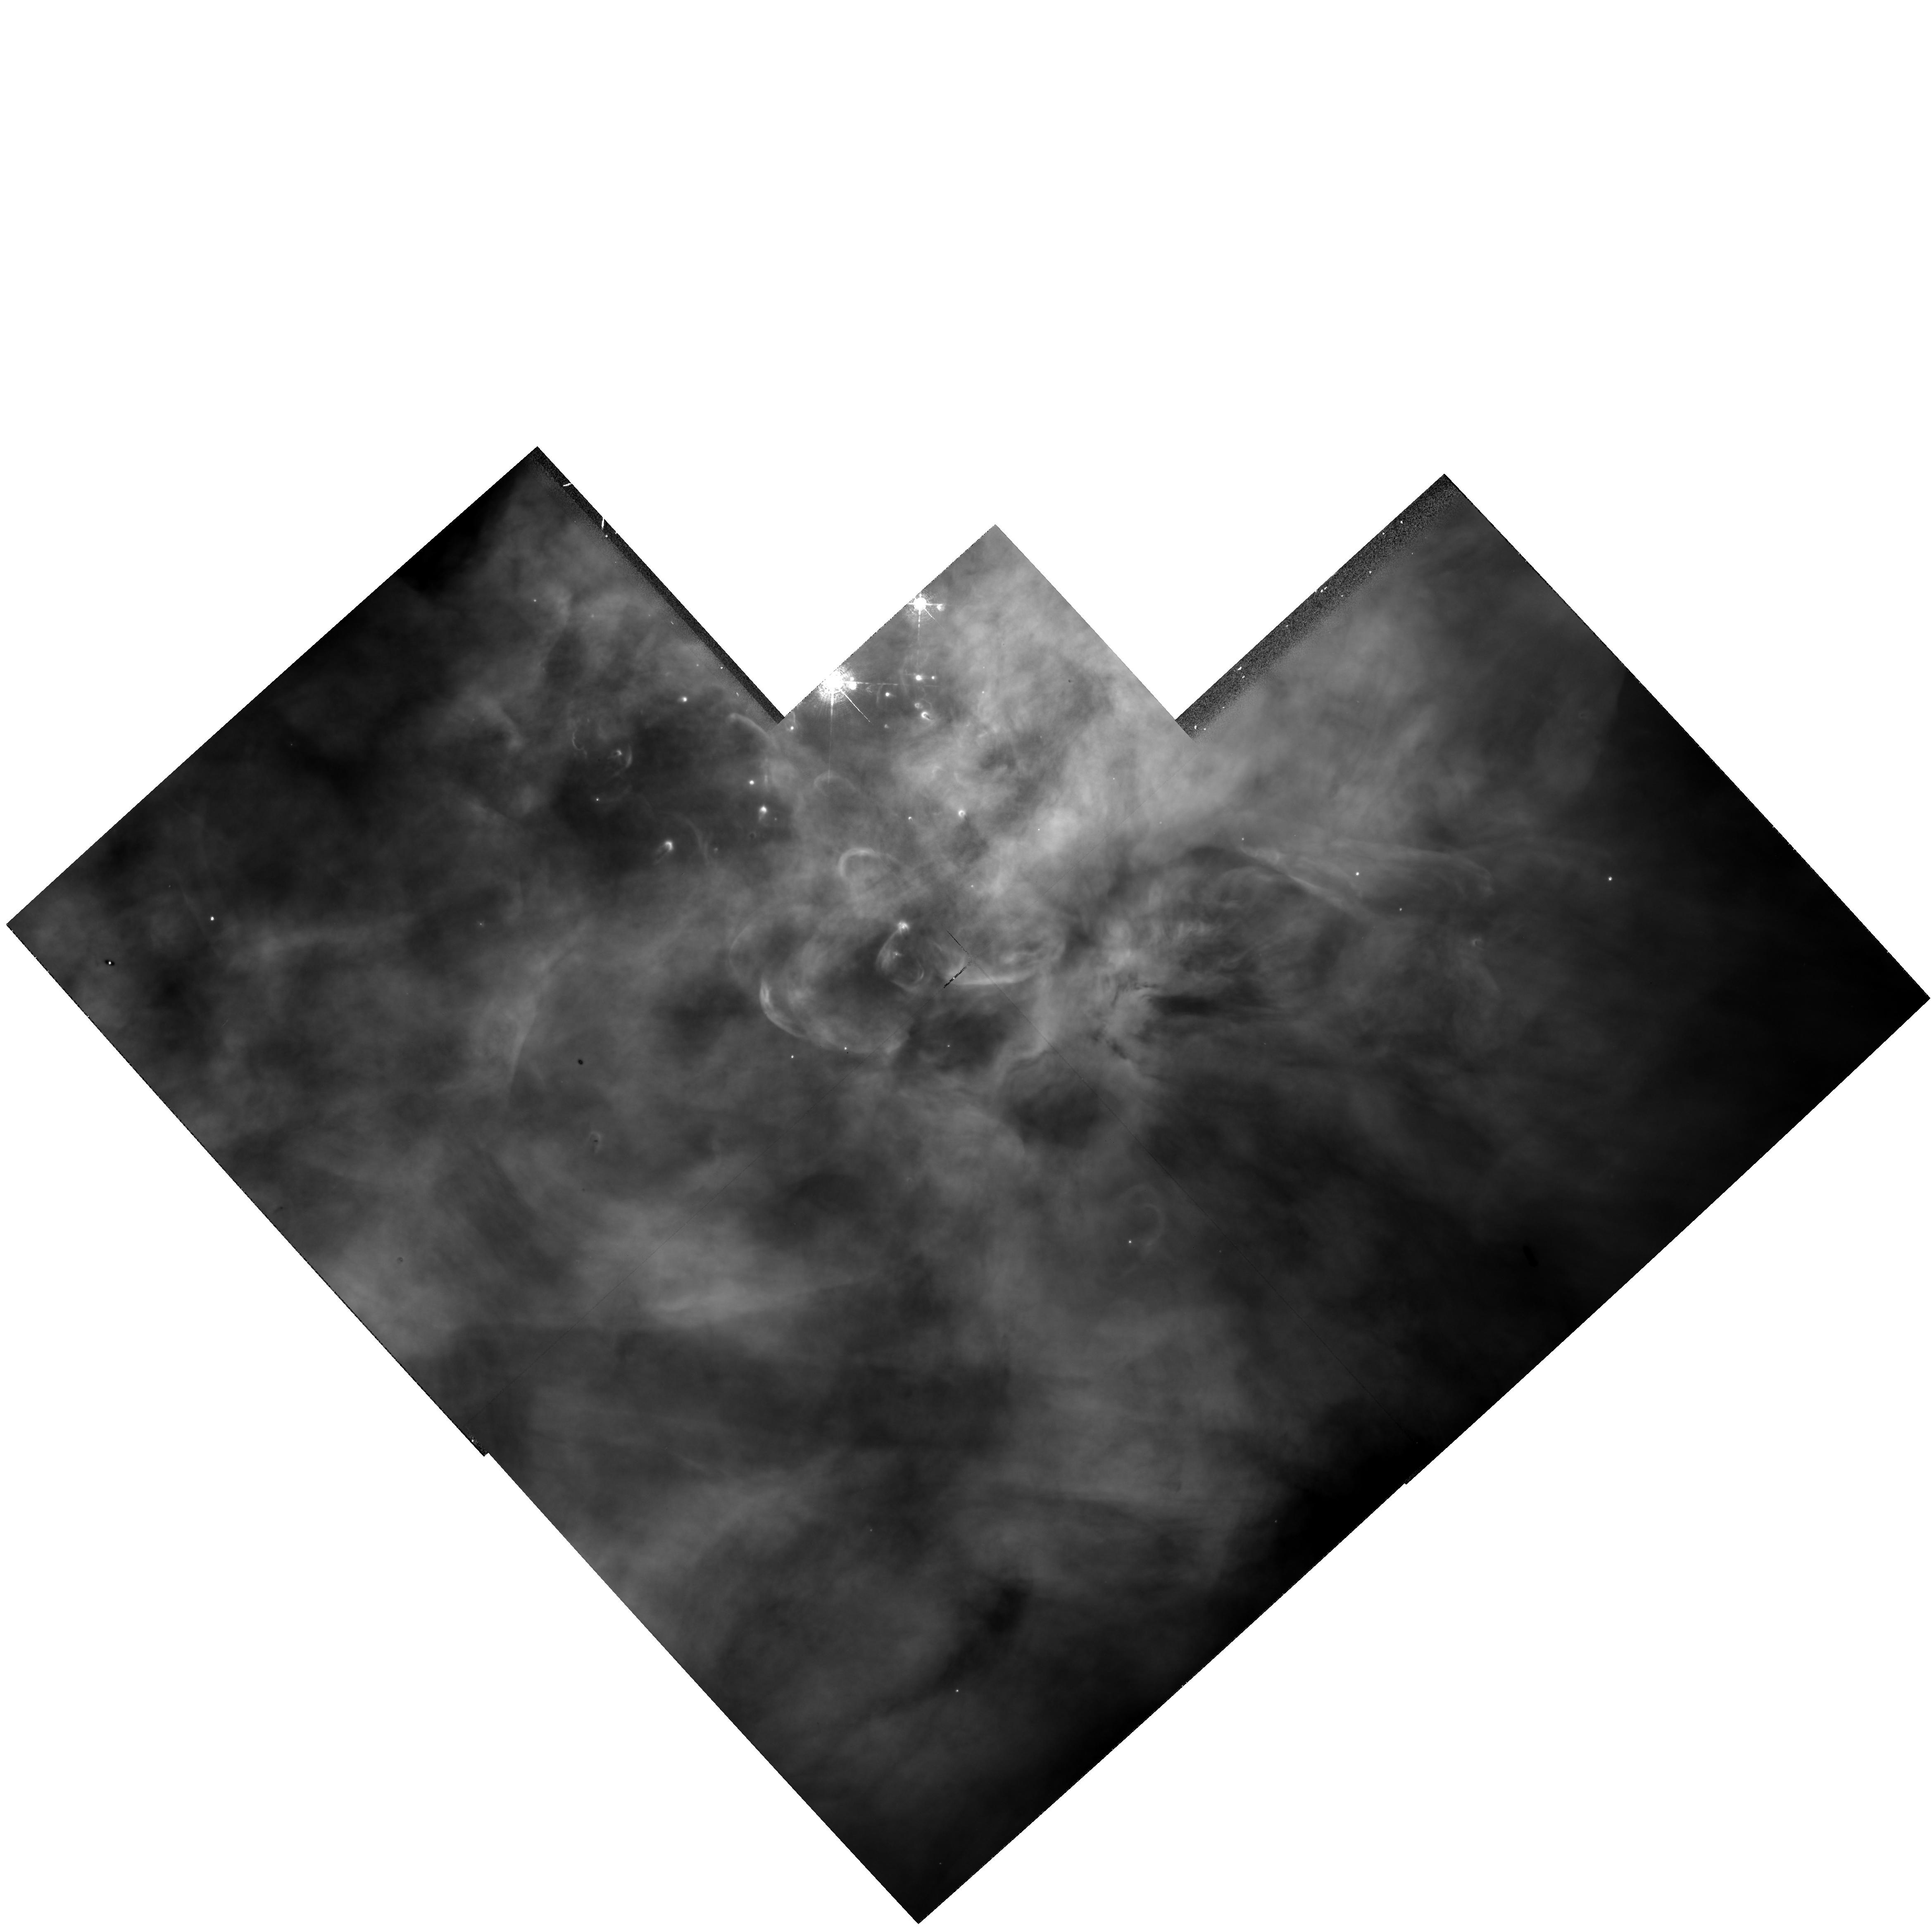
Target: NGC1976-WF1. Instrument: WFPC2/PC. Filter: F502N. Exposure: 10 min. Observation ID: hst_6056_03_wfpc2_pc_f502n_u2yo03

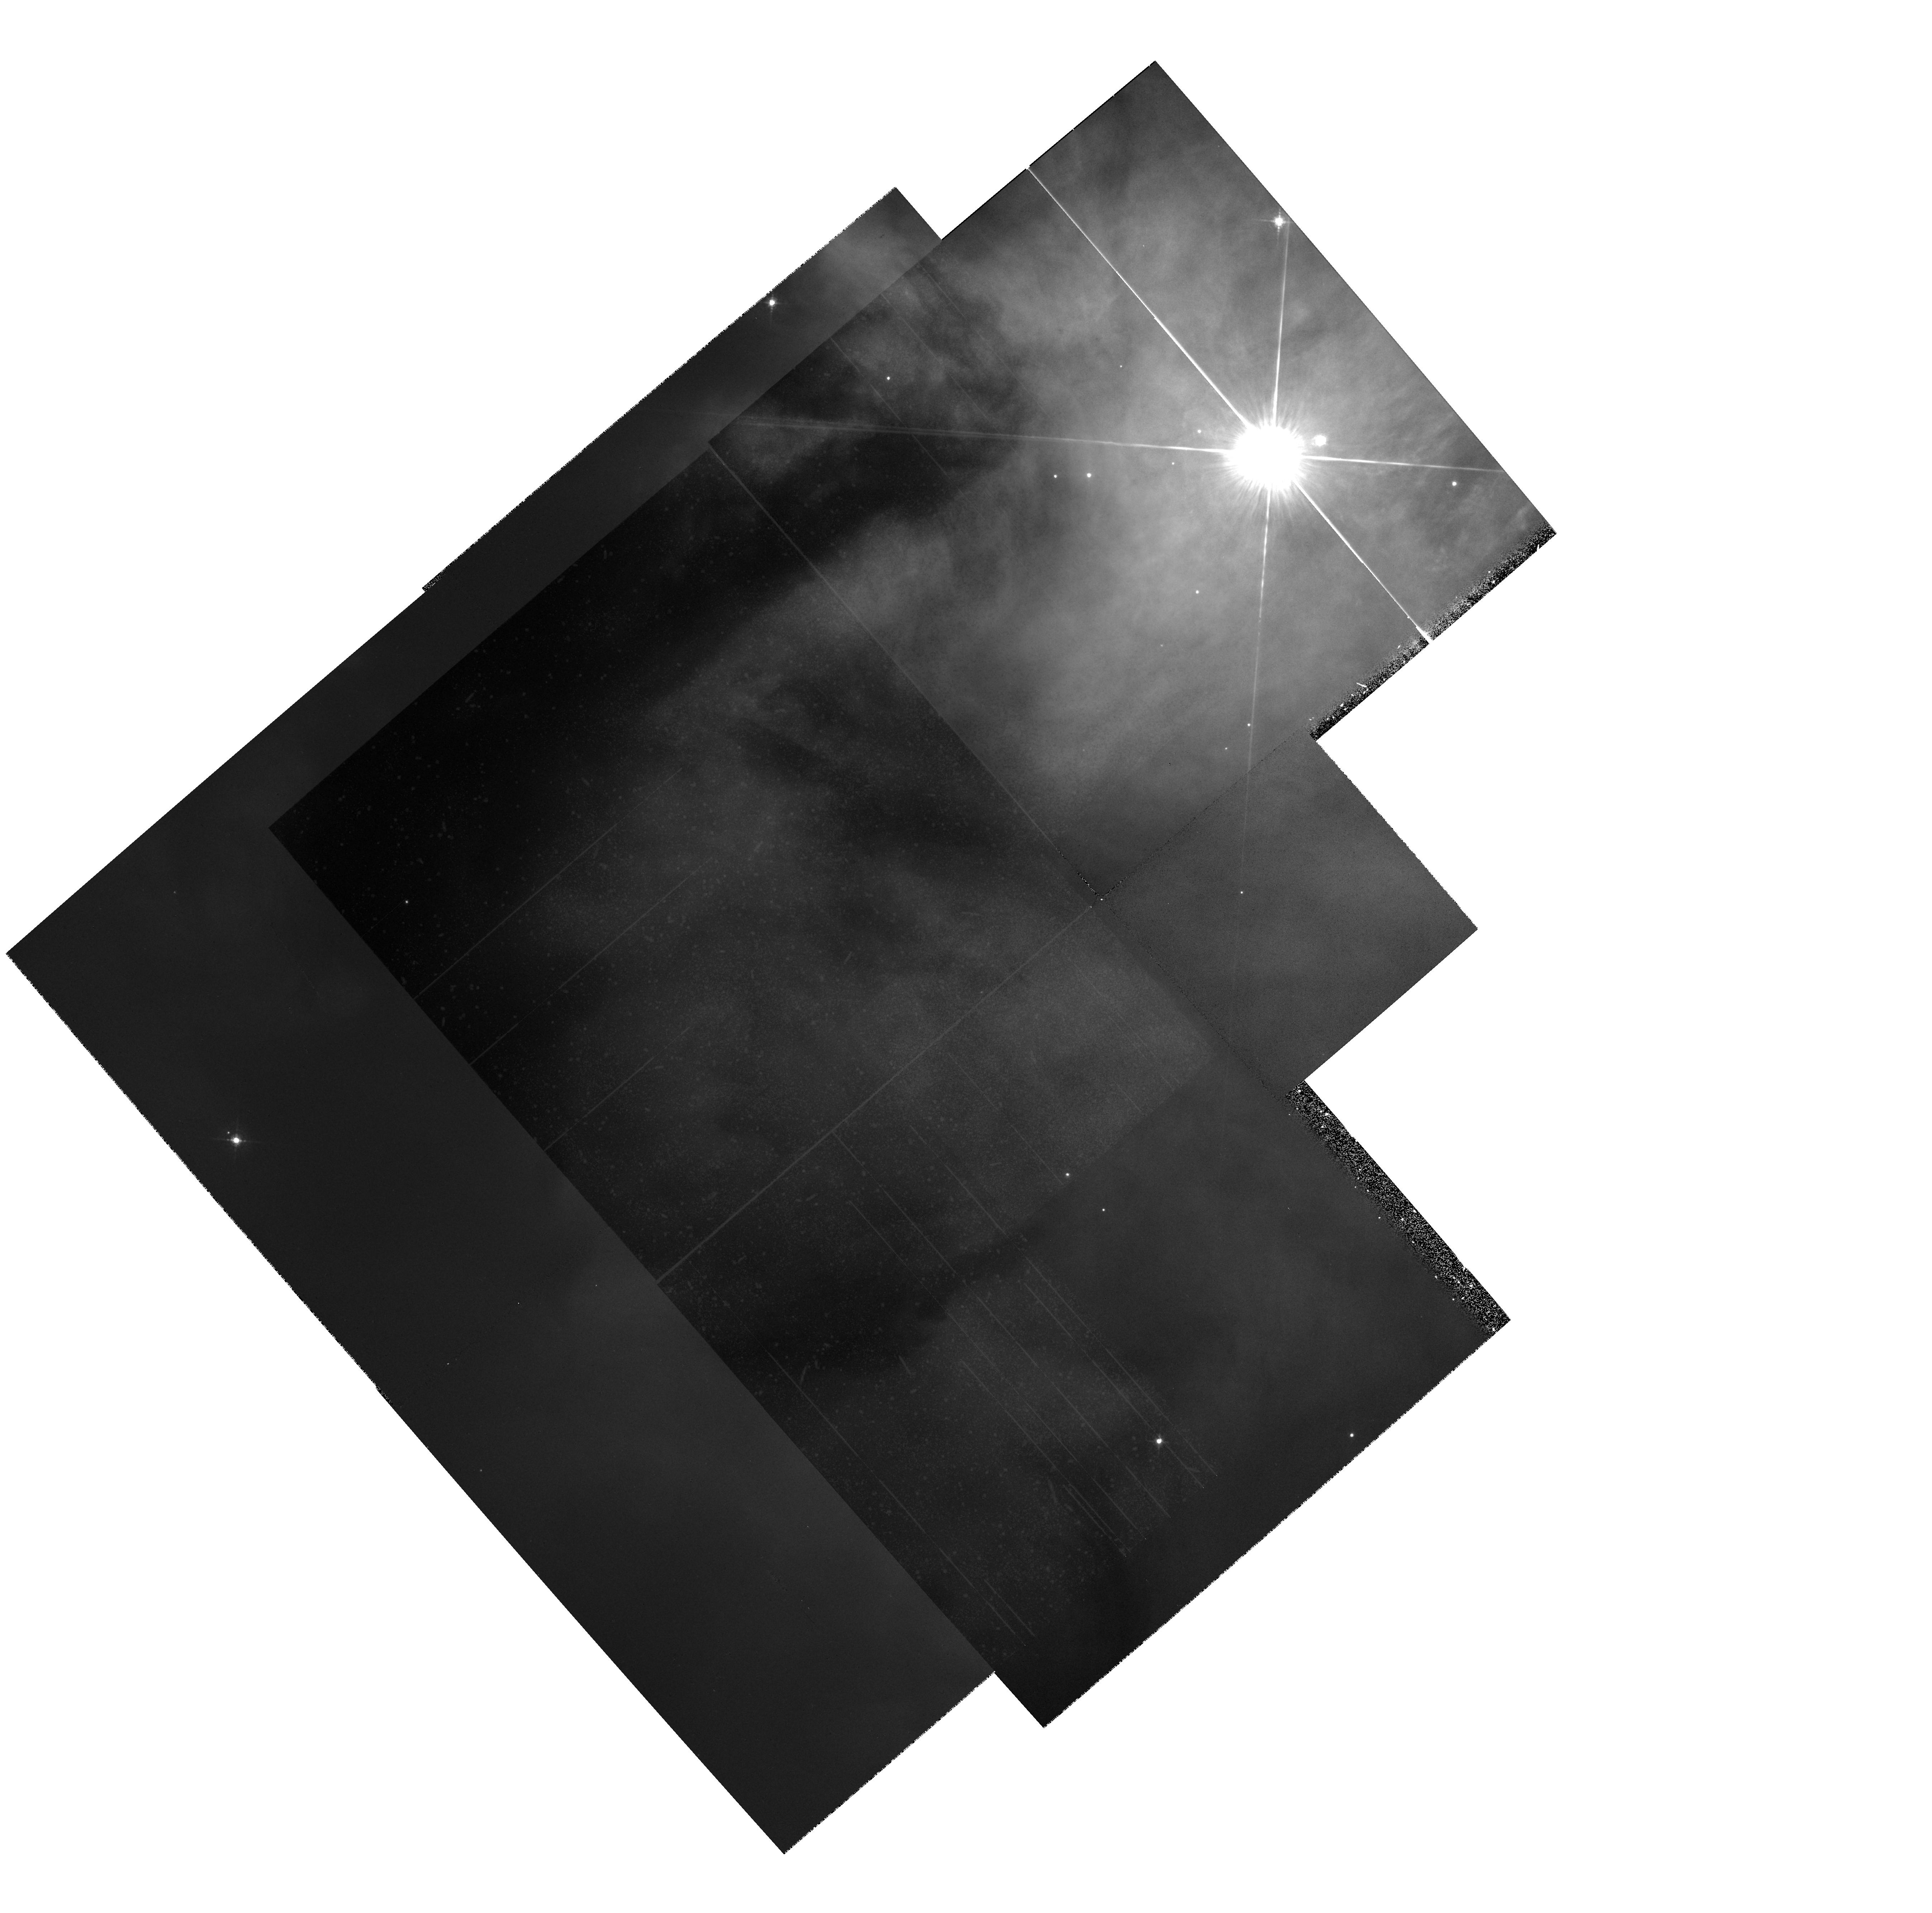
Target: MULTIPLE. Instrument: WFPC2/PC. Filter: F547M. Exposure: 10 min. Observation ID: hst_6056_02_wfpc2_pc_f547m_u2yo02

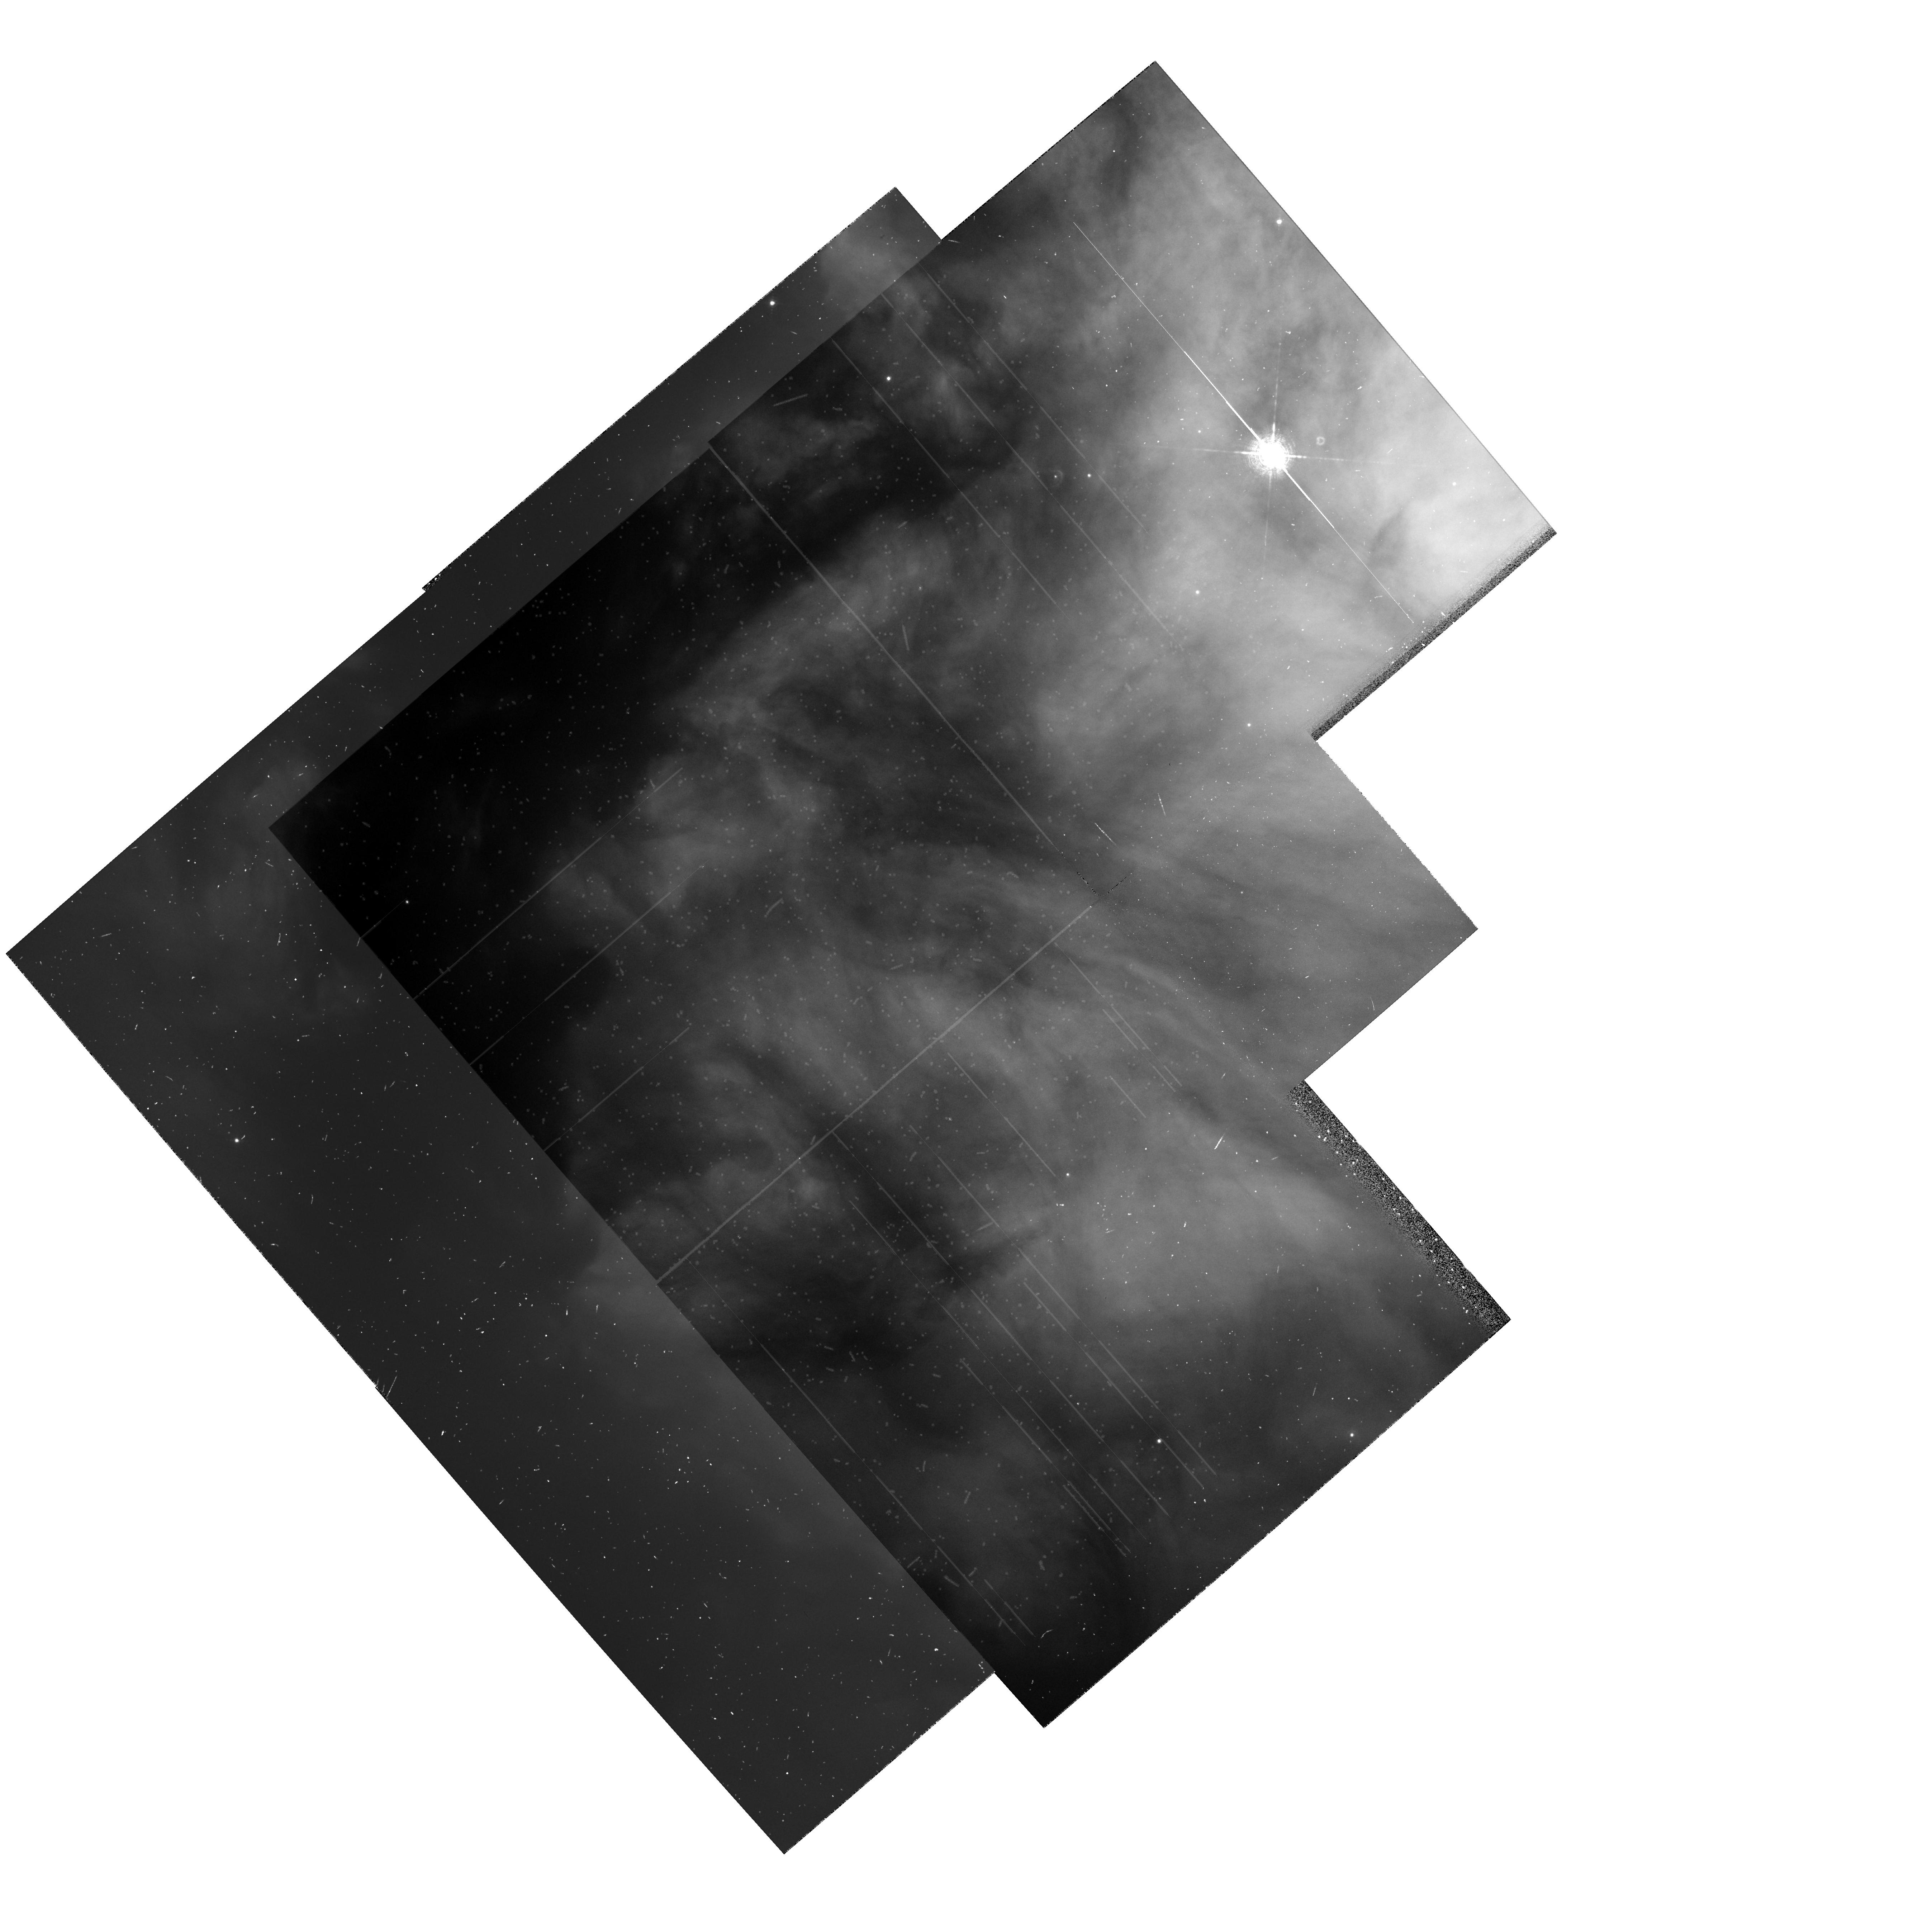
Target: MULTIPLE. Instrument: WFPC2/PC. Filter: F656N. Exposure: 23 min. Observation ID: hst_6056_02_wfpc2_pc_f656n_u2yo02

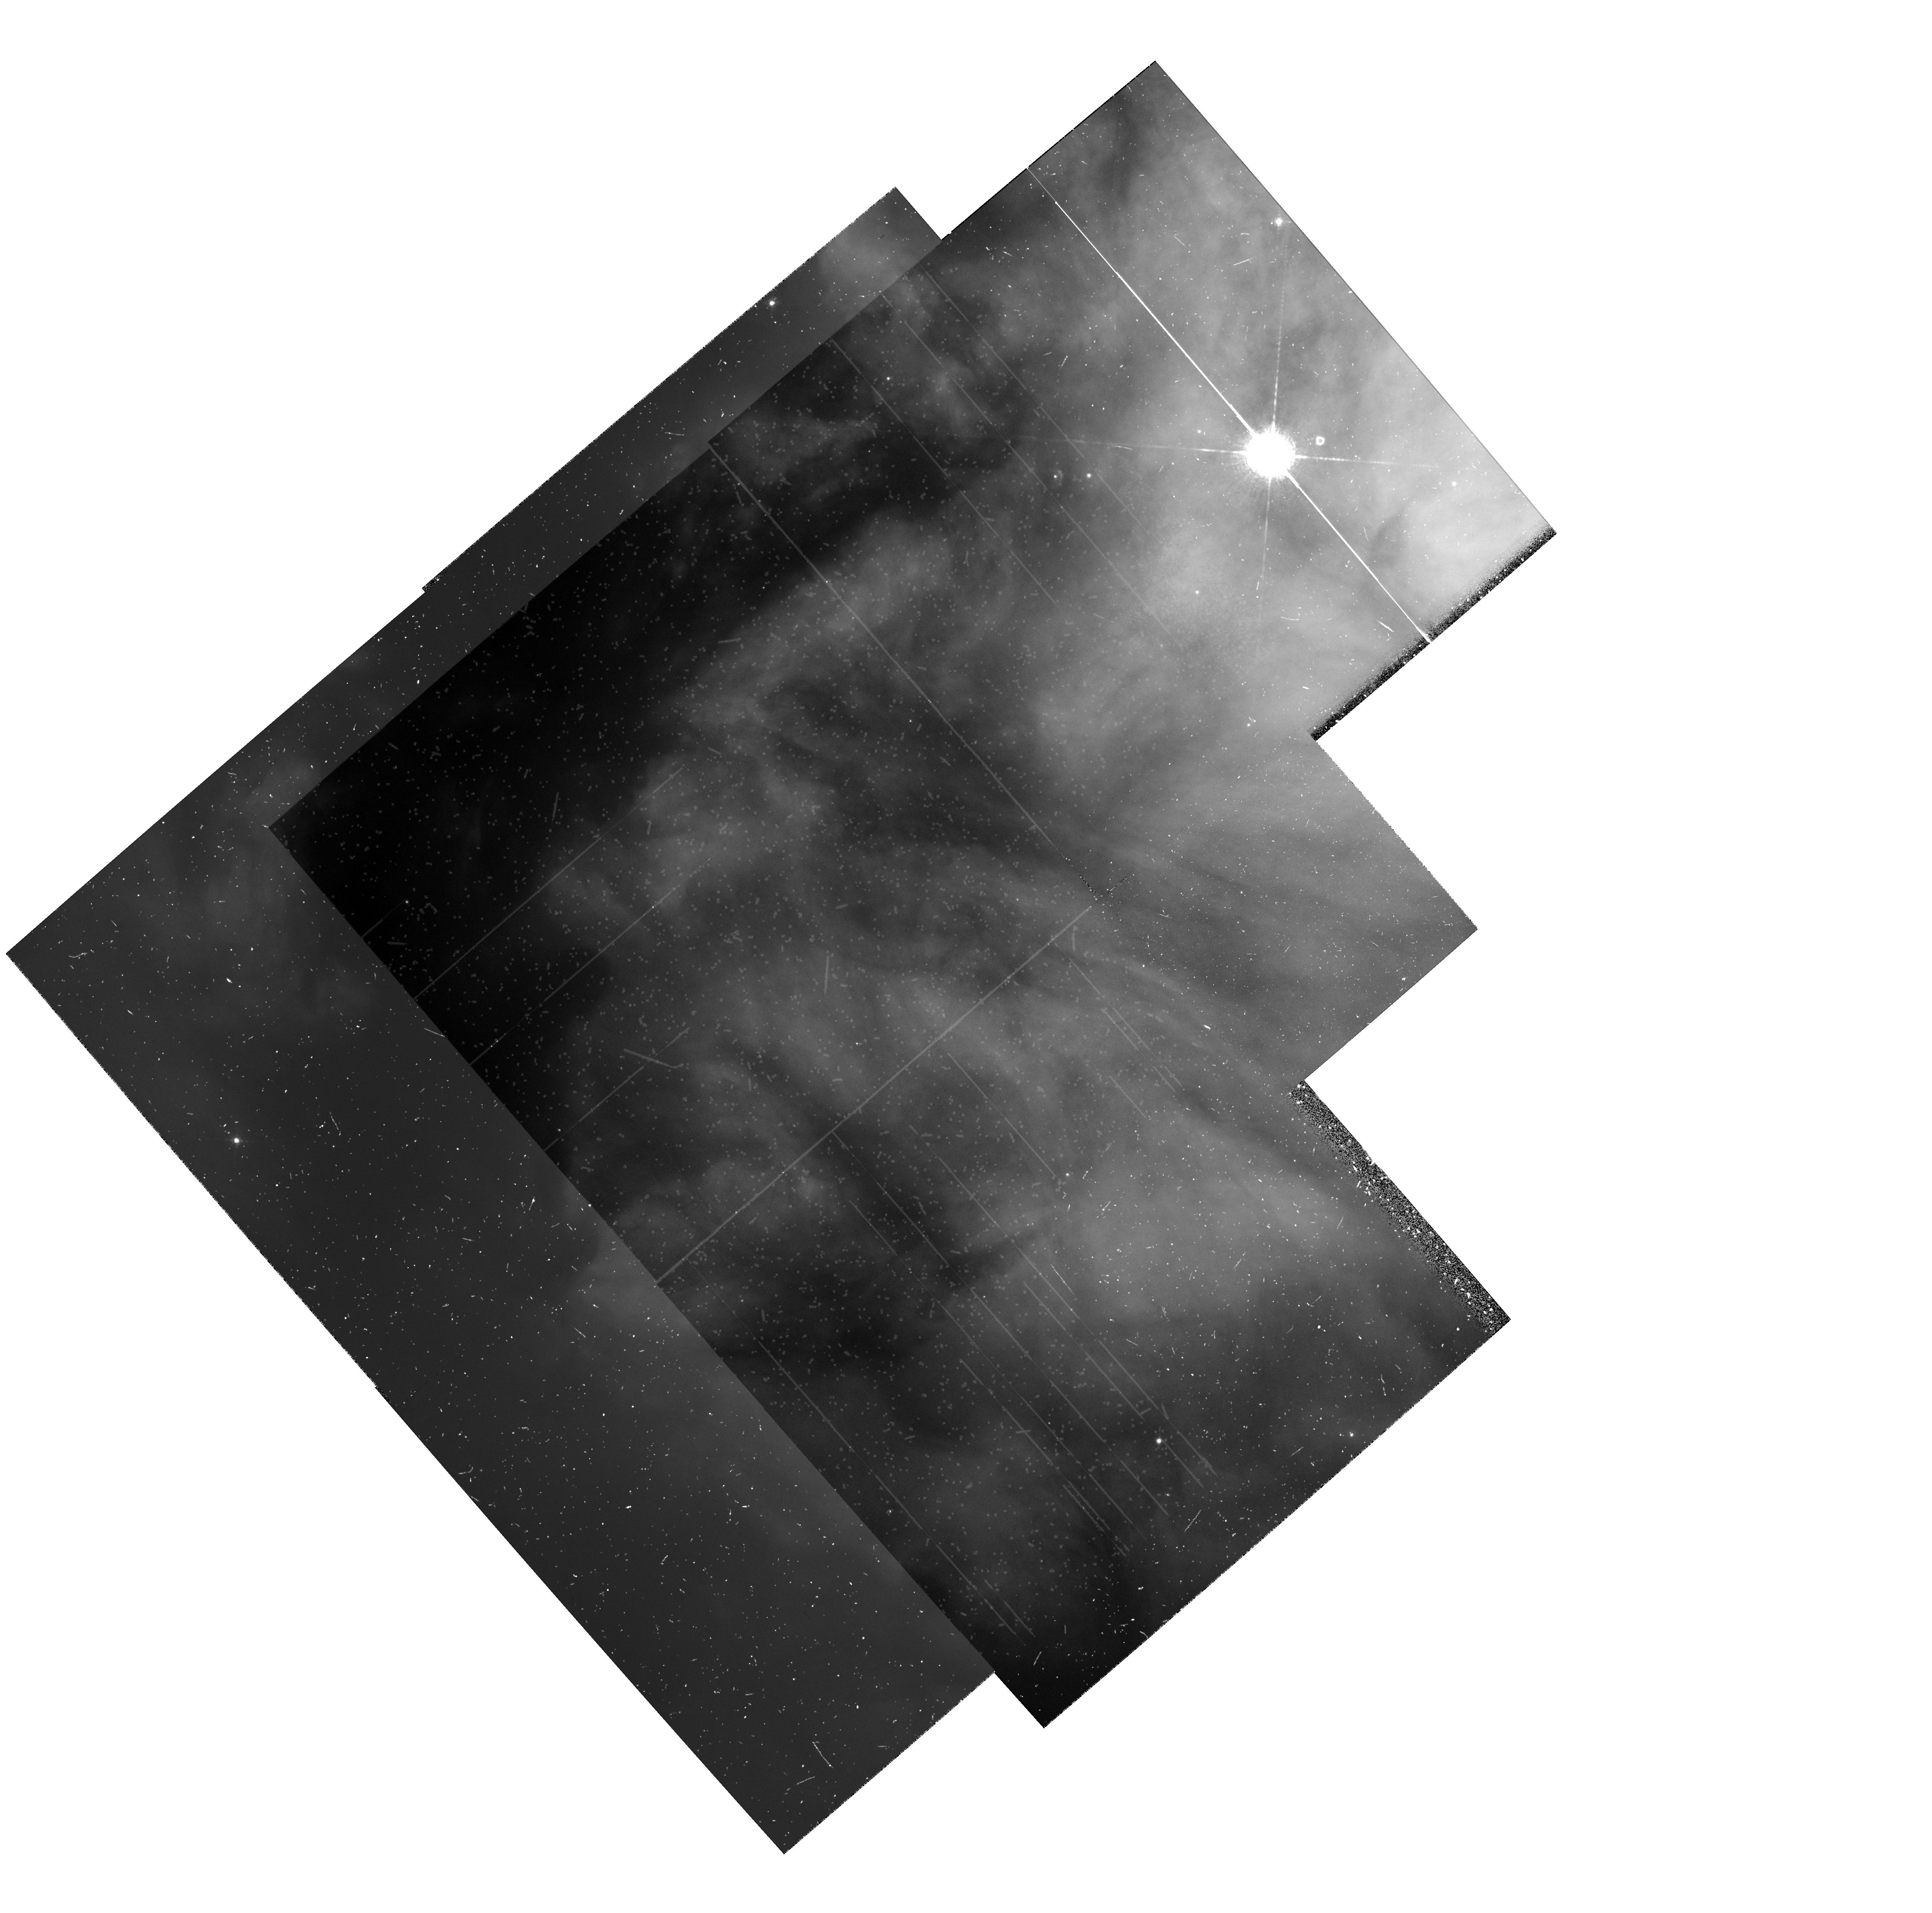
Target: MULTIPLE. Instrument: WFPC2/PC. Filter: F658N. Exposure: 43 min. Observation ID: hst_6056_02_wfpc2_pc_f658n_u2yo02

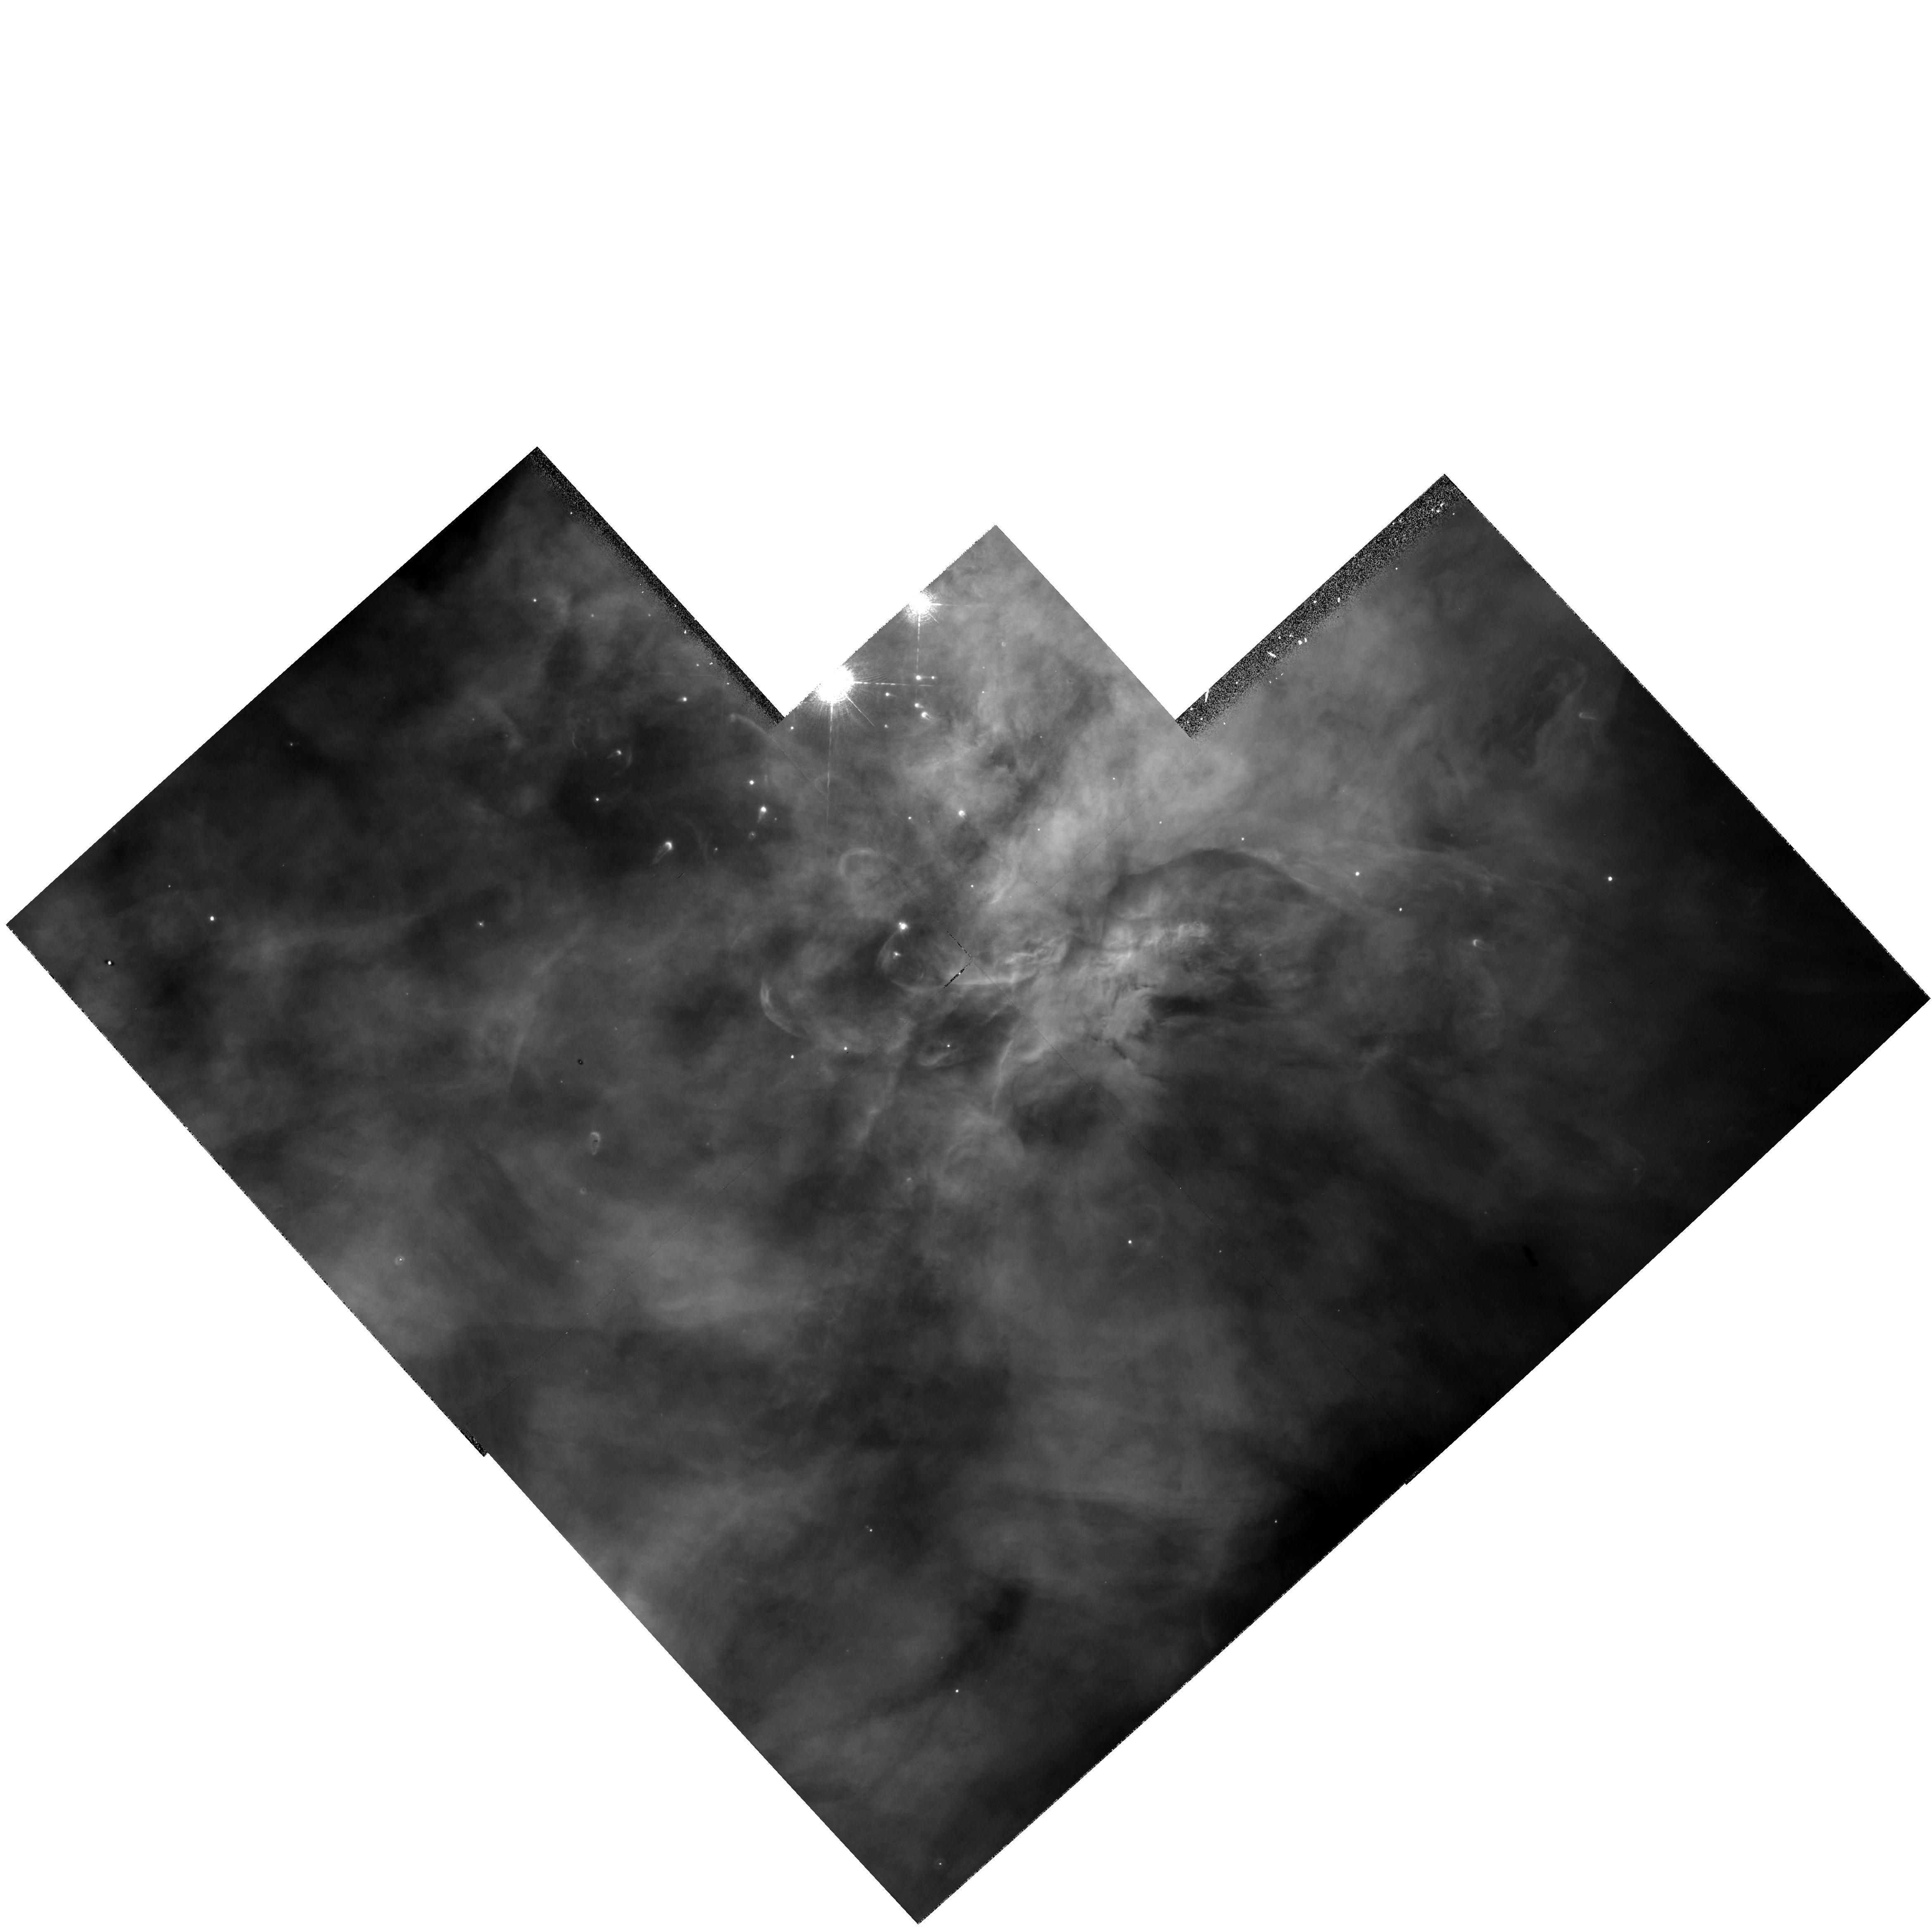
Target: NGC1976-WF1. Instrument: WFPC2/PC. Filter: F487N. Exposure: 10 min. Observation ID: hst_6056_03_wfpc2_pc_f487n_u2yo03

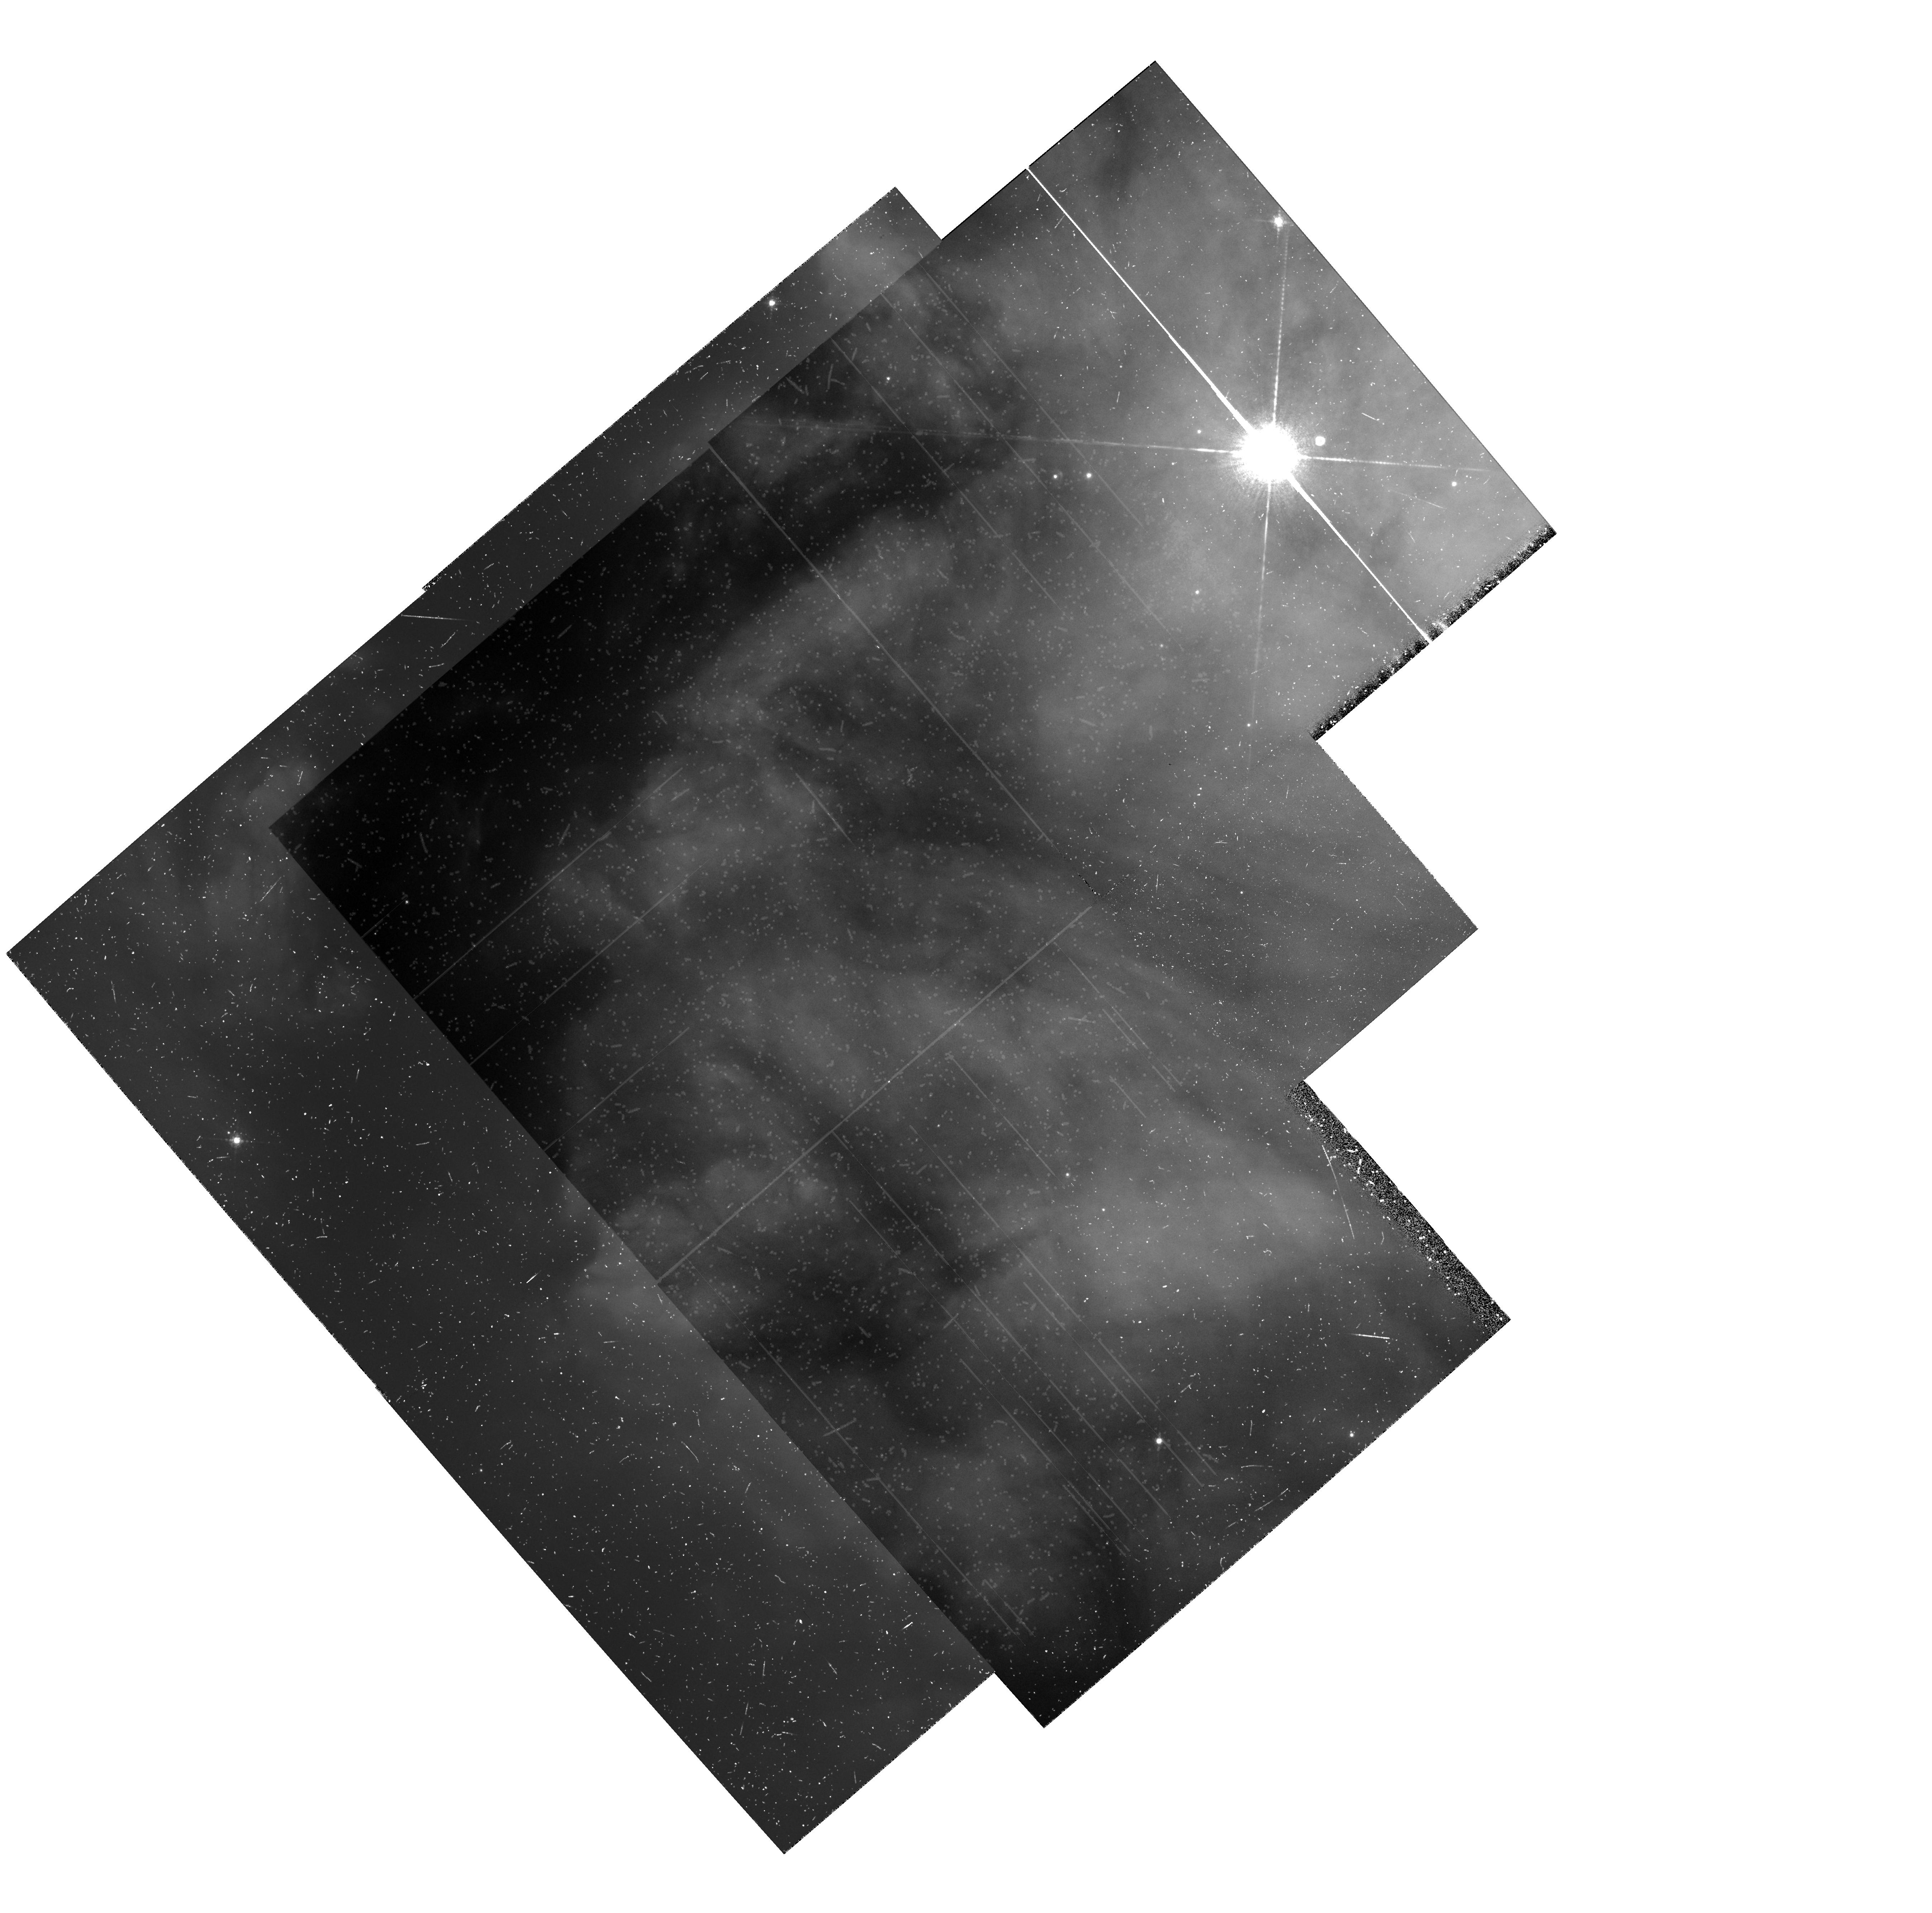
Target: MULTIPLE. Instrument: WFPC2/PC. Filter: F673N. Exposure: 1.1 h. Observation ID: hst_6056_02_wfpc2_pc_f673n_u2yo02

SPECTROSCOPY AND IMAGERY OF THE ORION NEBULA (PI: Rubin, Robert H.)

Recent work has shown that nebular abundances can be in error by as much as a factor of five, possibly due to unexplained temperature fluctuations. We propose a broad program of observations of the benchmark Orion Nebula, with the common theme of understanding the origin of physical conditions on the microscopic scale within this well-observed nebula. We will determine abundances of refractory elements as a function of ionization stage (nebular position). This will allow us to determine the extent of grain destruction and the effects on the thermal balance of the gas. Absorption line studies will permit a more realistic representation of the geometry/density distribution needed for our detailed models. Depending on the actual location of the absorbing matter, abundance assessments may be possible to compare with those deduced from the emission lines. We plan to investigate physical conditions within wind-induced morphology, recently identified, to determine the effects of mechanical heating. The unique resolution of HST will be used to examine Orion on a fine scale to investigate if unresolved (from the ground) ``hot spots'' are present. High excitation lines in the UV (eg. OIII]1663, NII]2142, [FeIV]2836 Angstrom) will permit the measurement of T_e fluctuations for ions never before possible, leading to information on how these depend on the level of ionization or excitation of the gas. All of these goals have as a common underpinning -- understanding the conditions within the nebula and the physical origin of the inferred T_e variations, and finding a prescription for determining reliable nebular abundances.